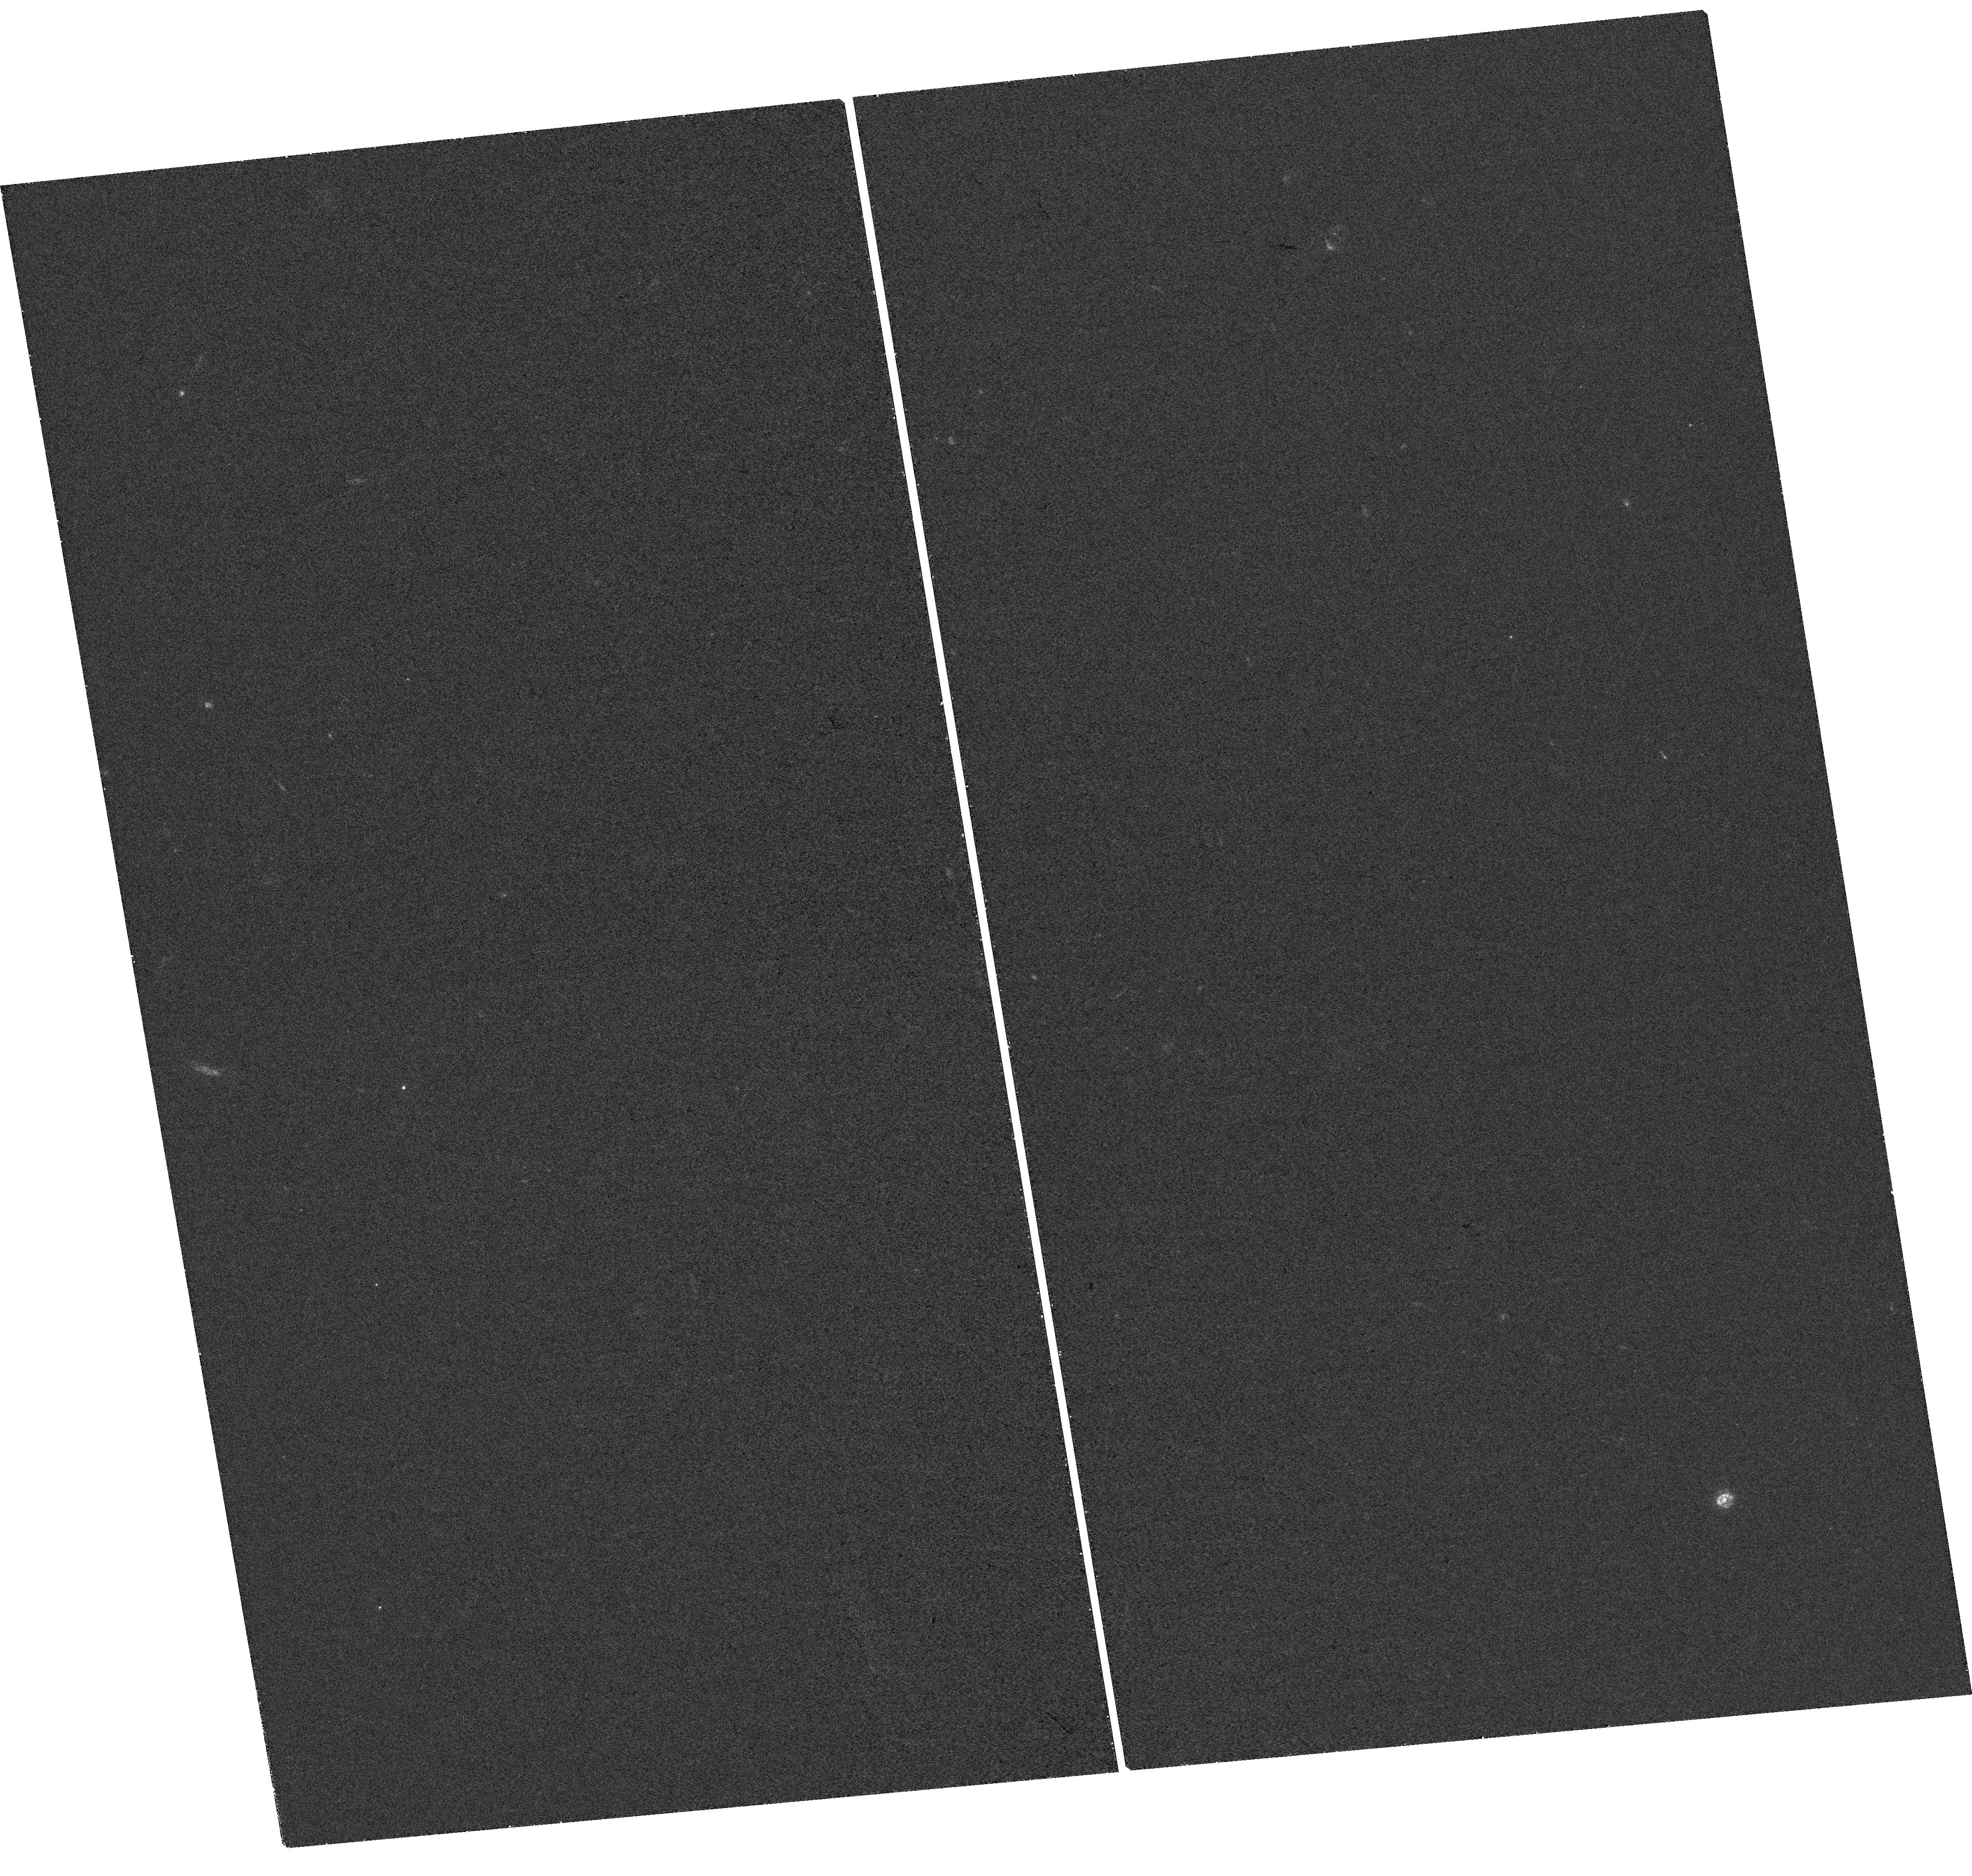
Target: J0126-0839. Instrument: WFC3/UVIS. Filter: F300X. Exposure: 34 min. Observation ID: hst_15988_01_wfc3_uvis_f300x_ie6y01

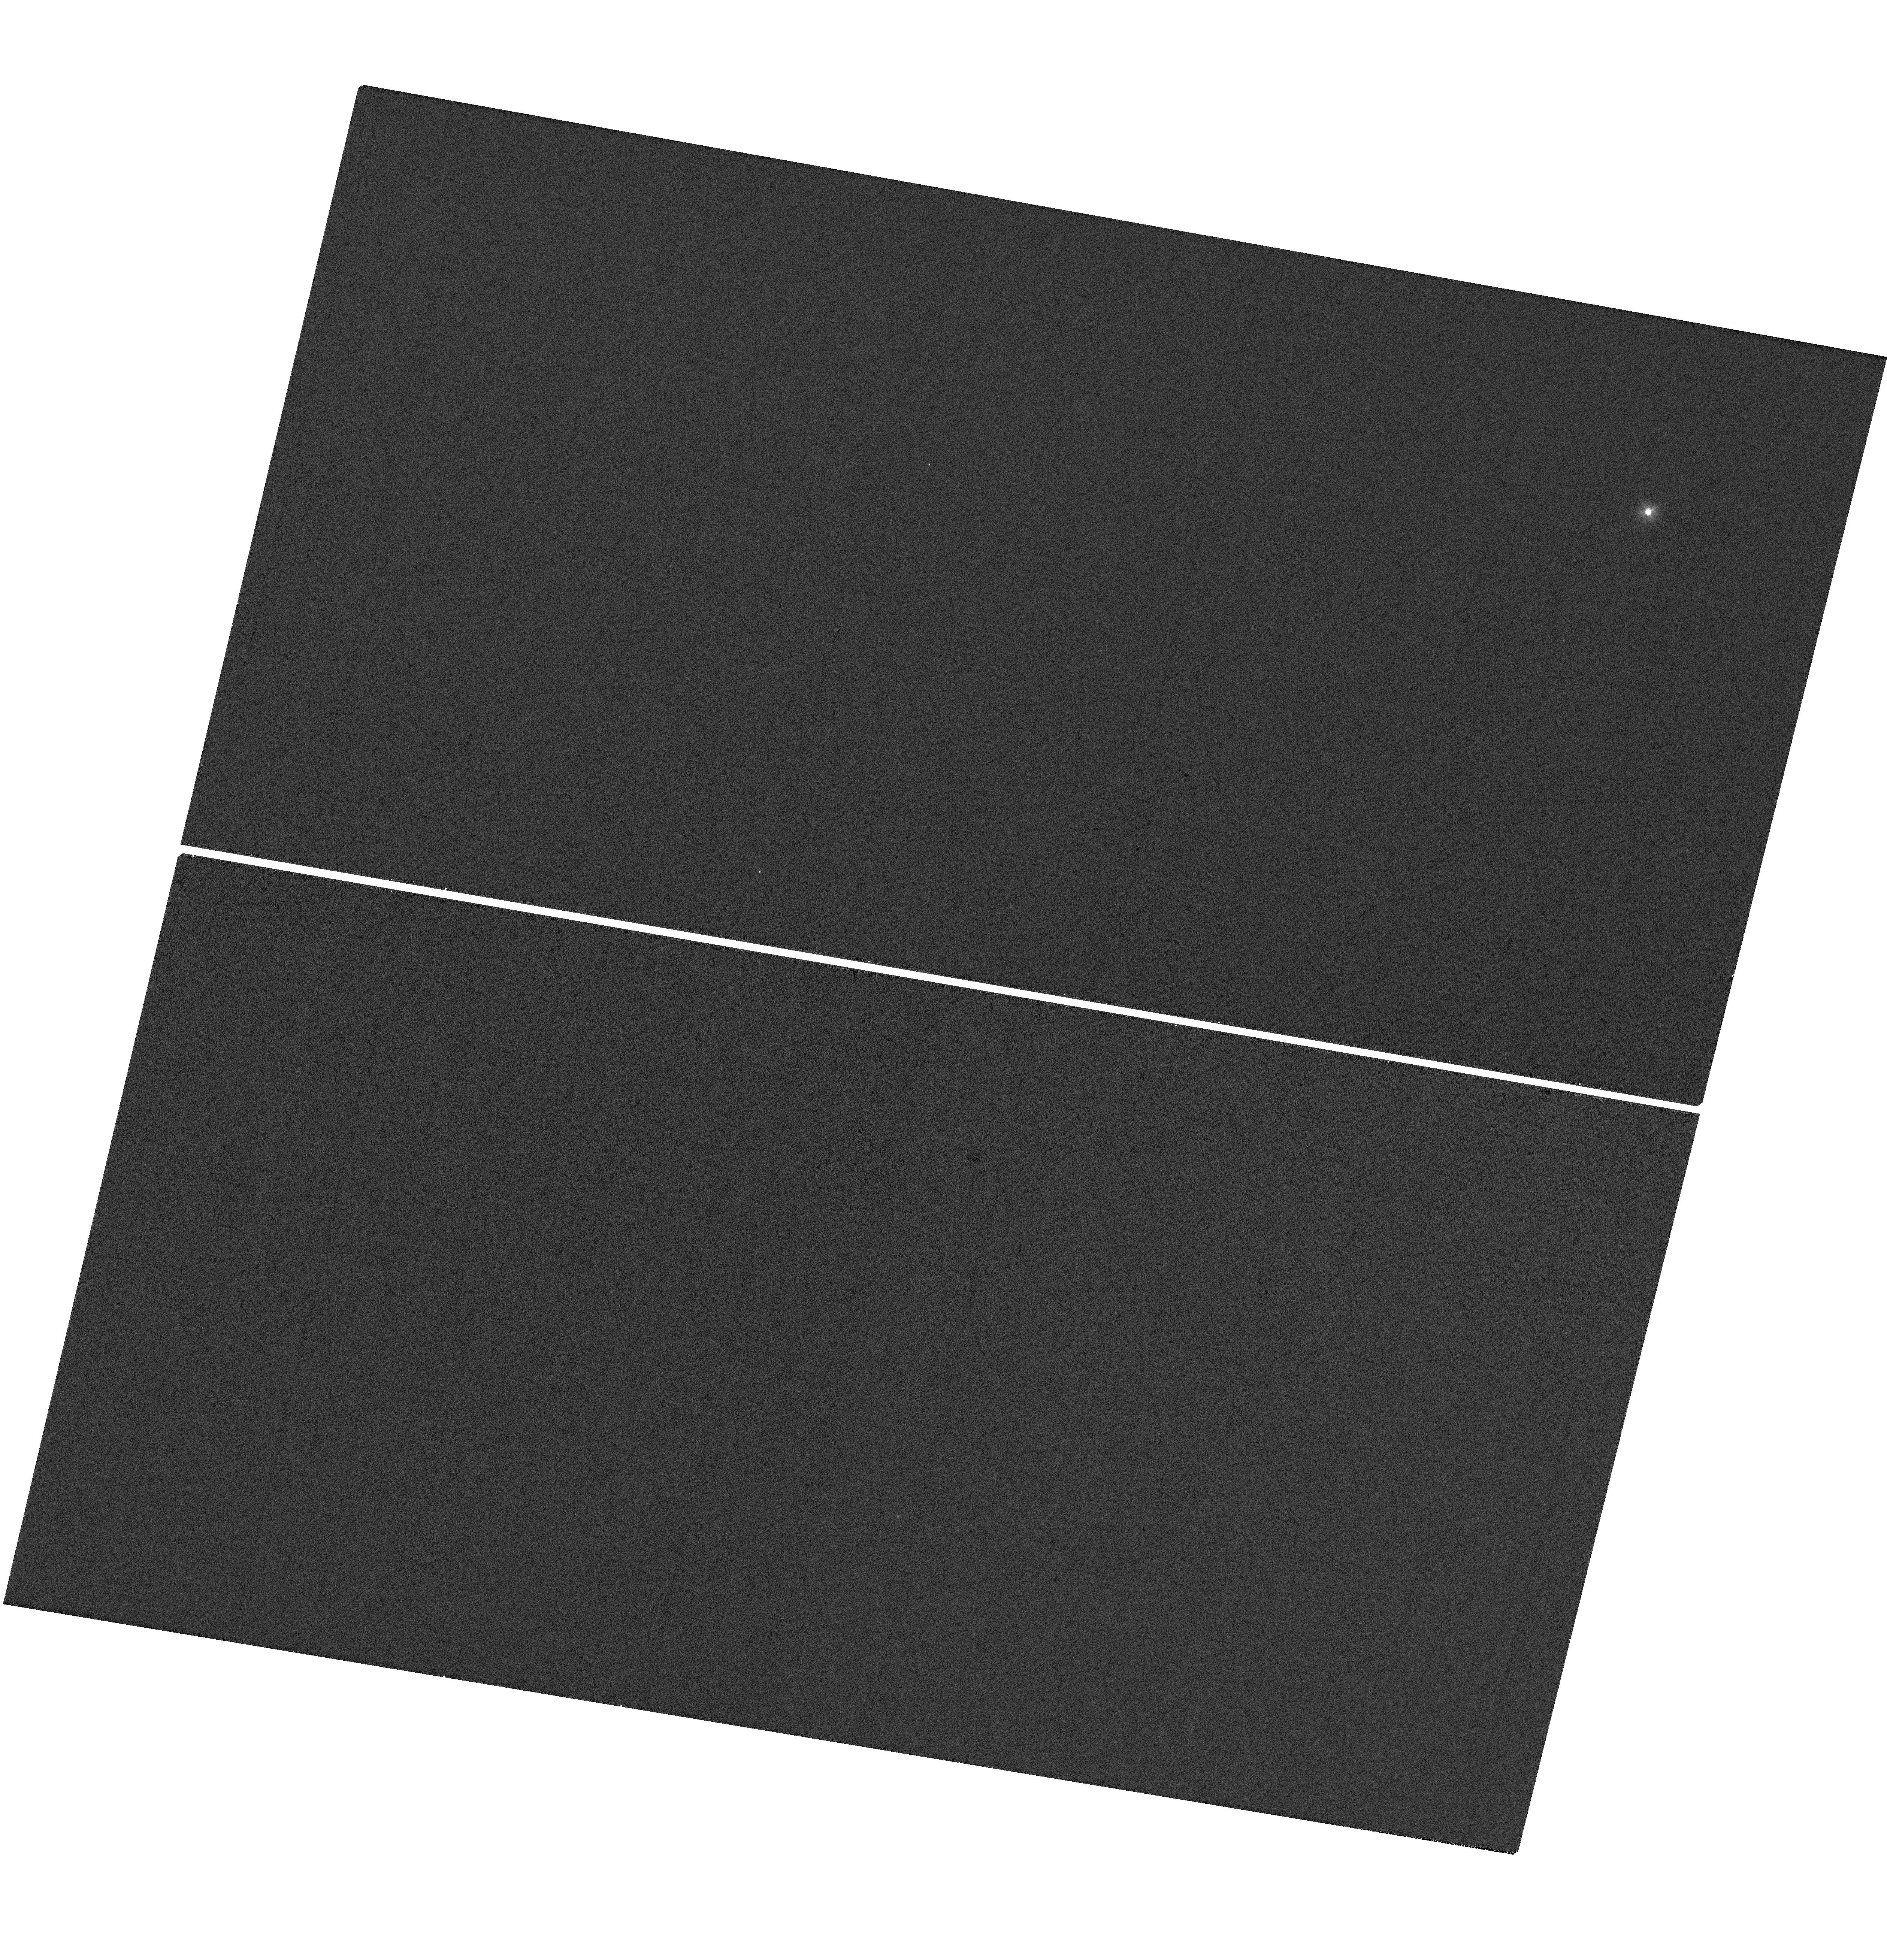
Target: GSC-02581-02323. Instrument: WFC3/UVIS. Filter: F300X. Exposure: 2 min. Observation ID: hst_15988_54_wfc3_uvis_f300x_ie6y54

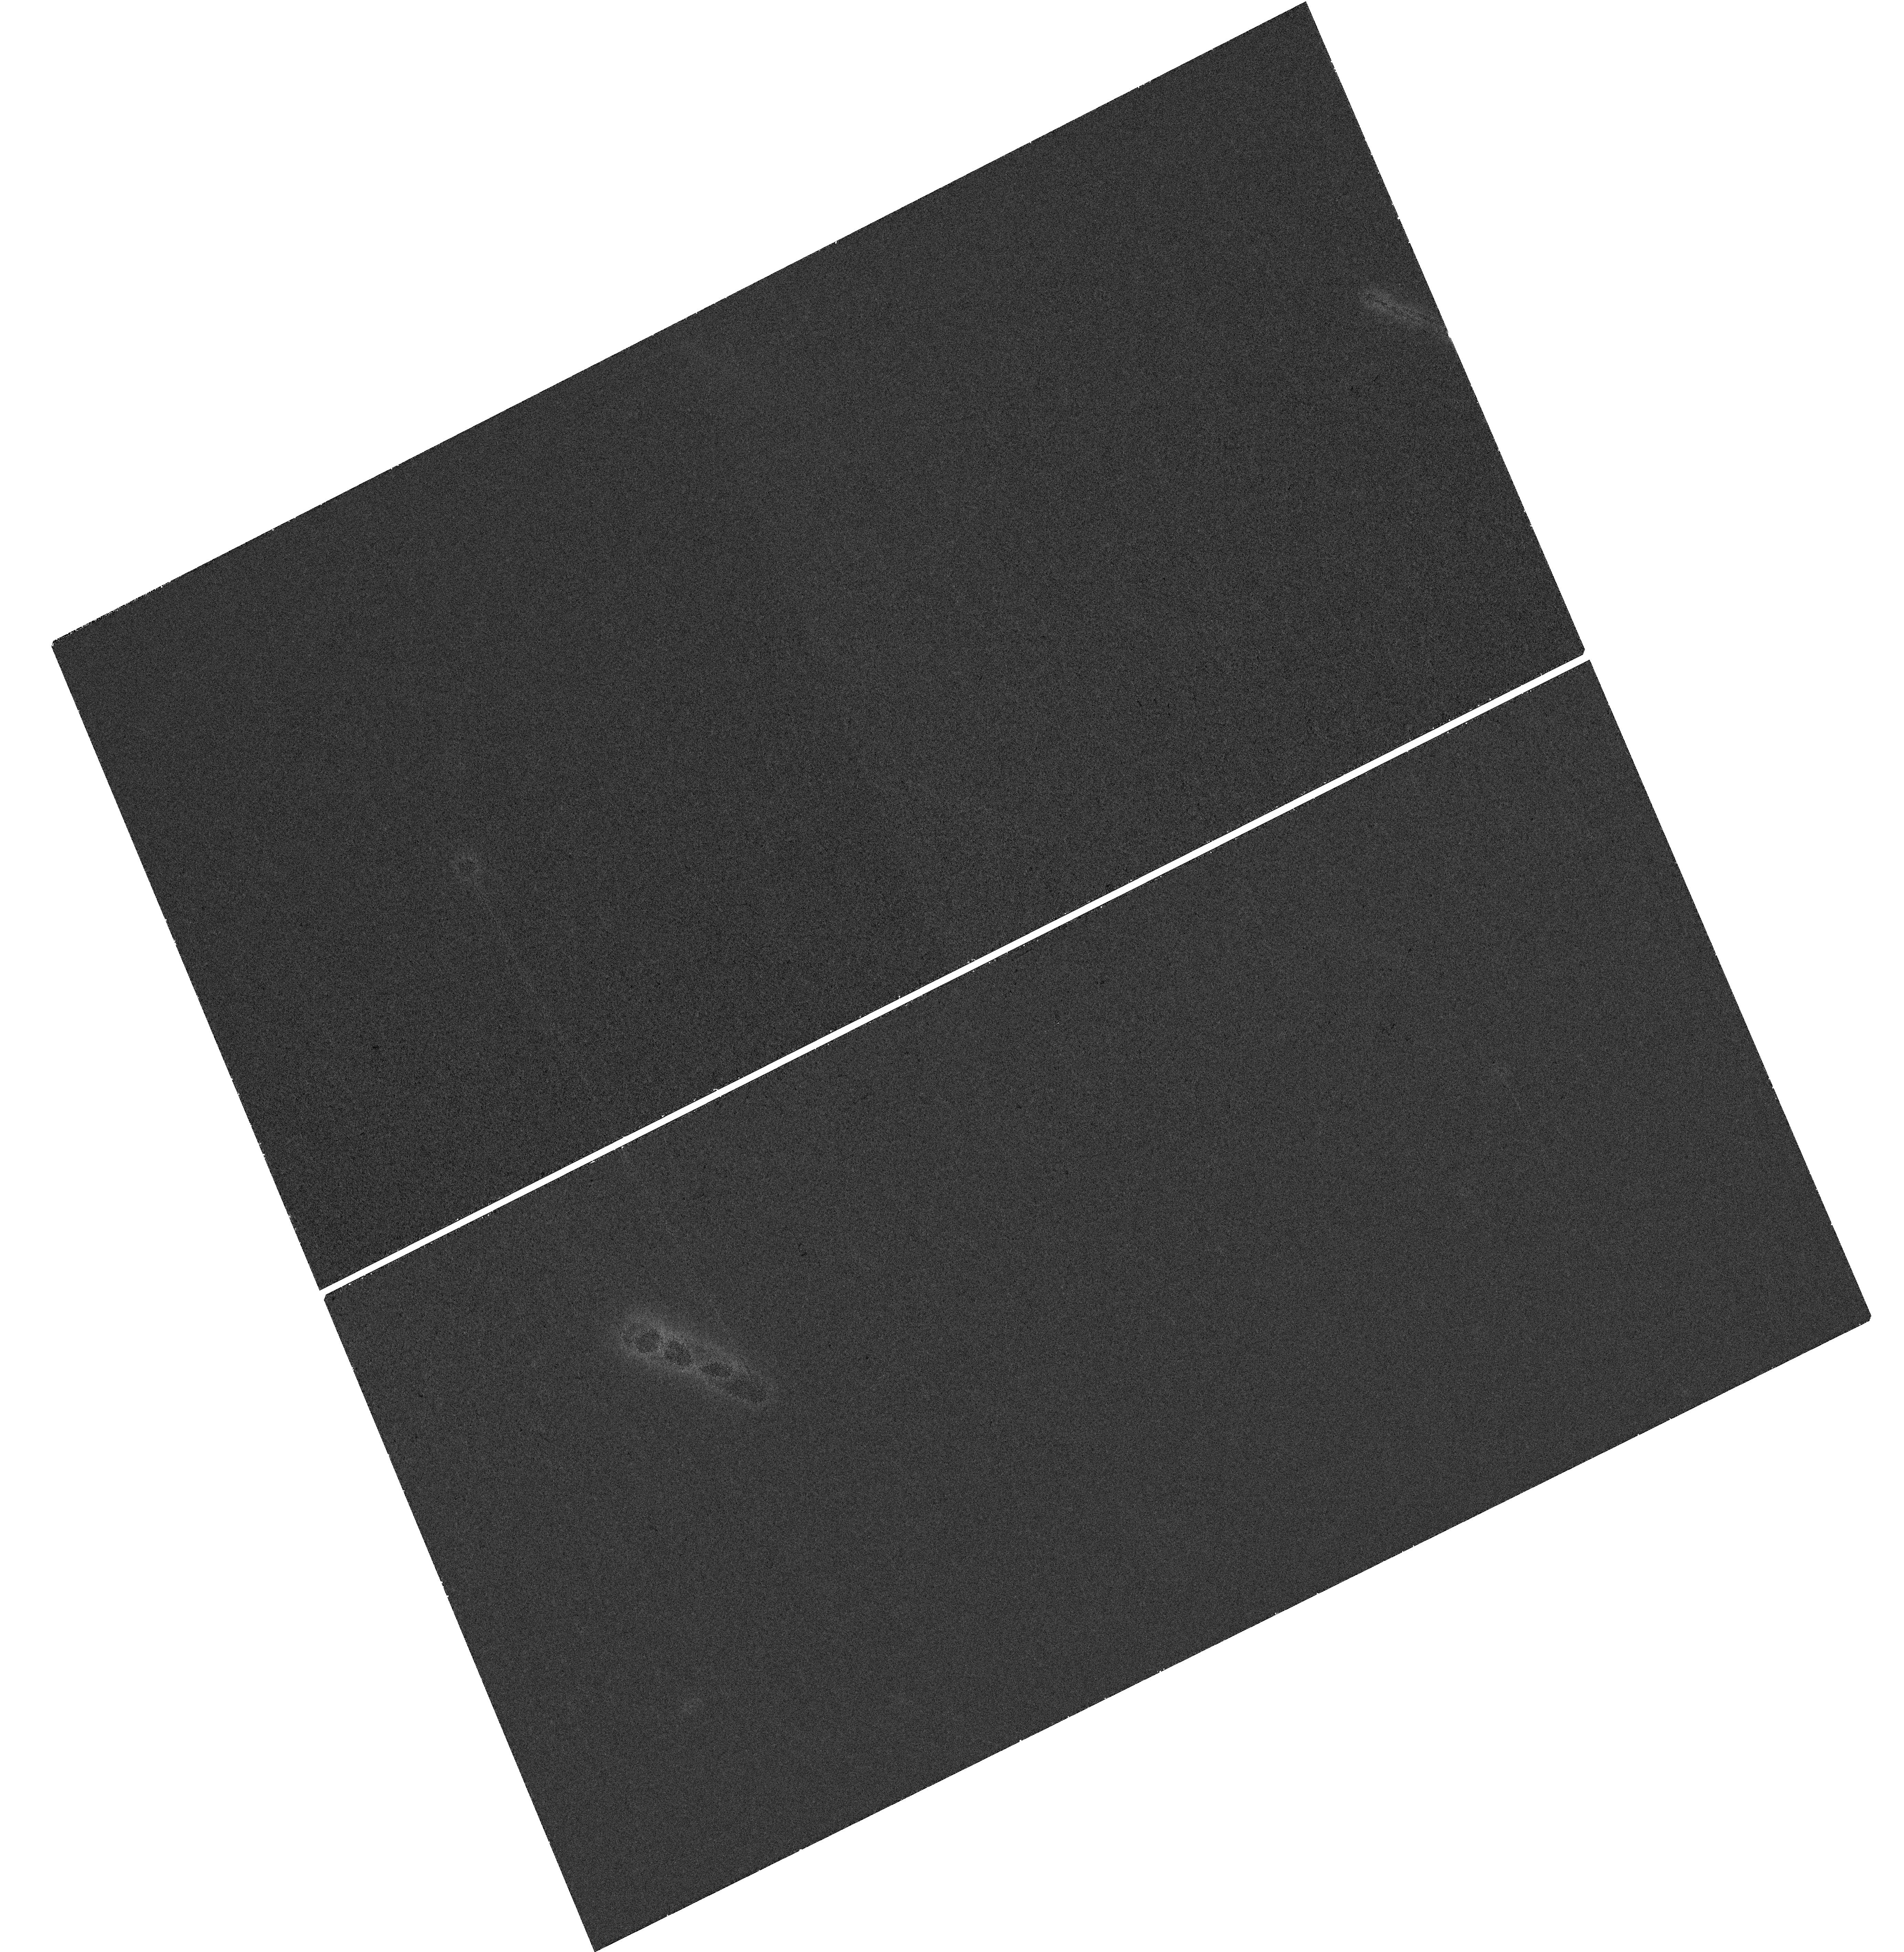
Target: J1011+5442. Instrument: WFC3/UVIS. Filter: F300X. Exposure: 41 min. Observation ID: hst_15988_02_wfc3_uvis_f300x_ie6y02

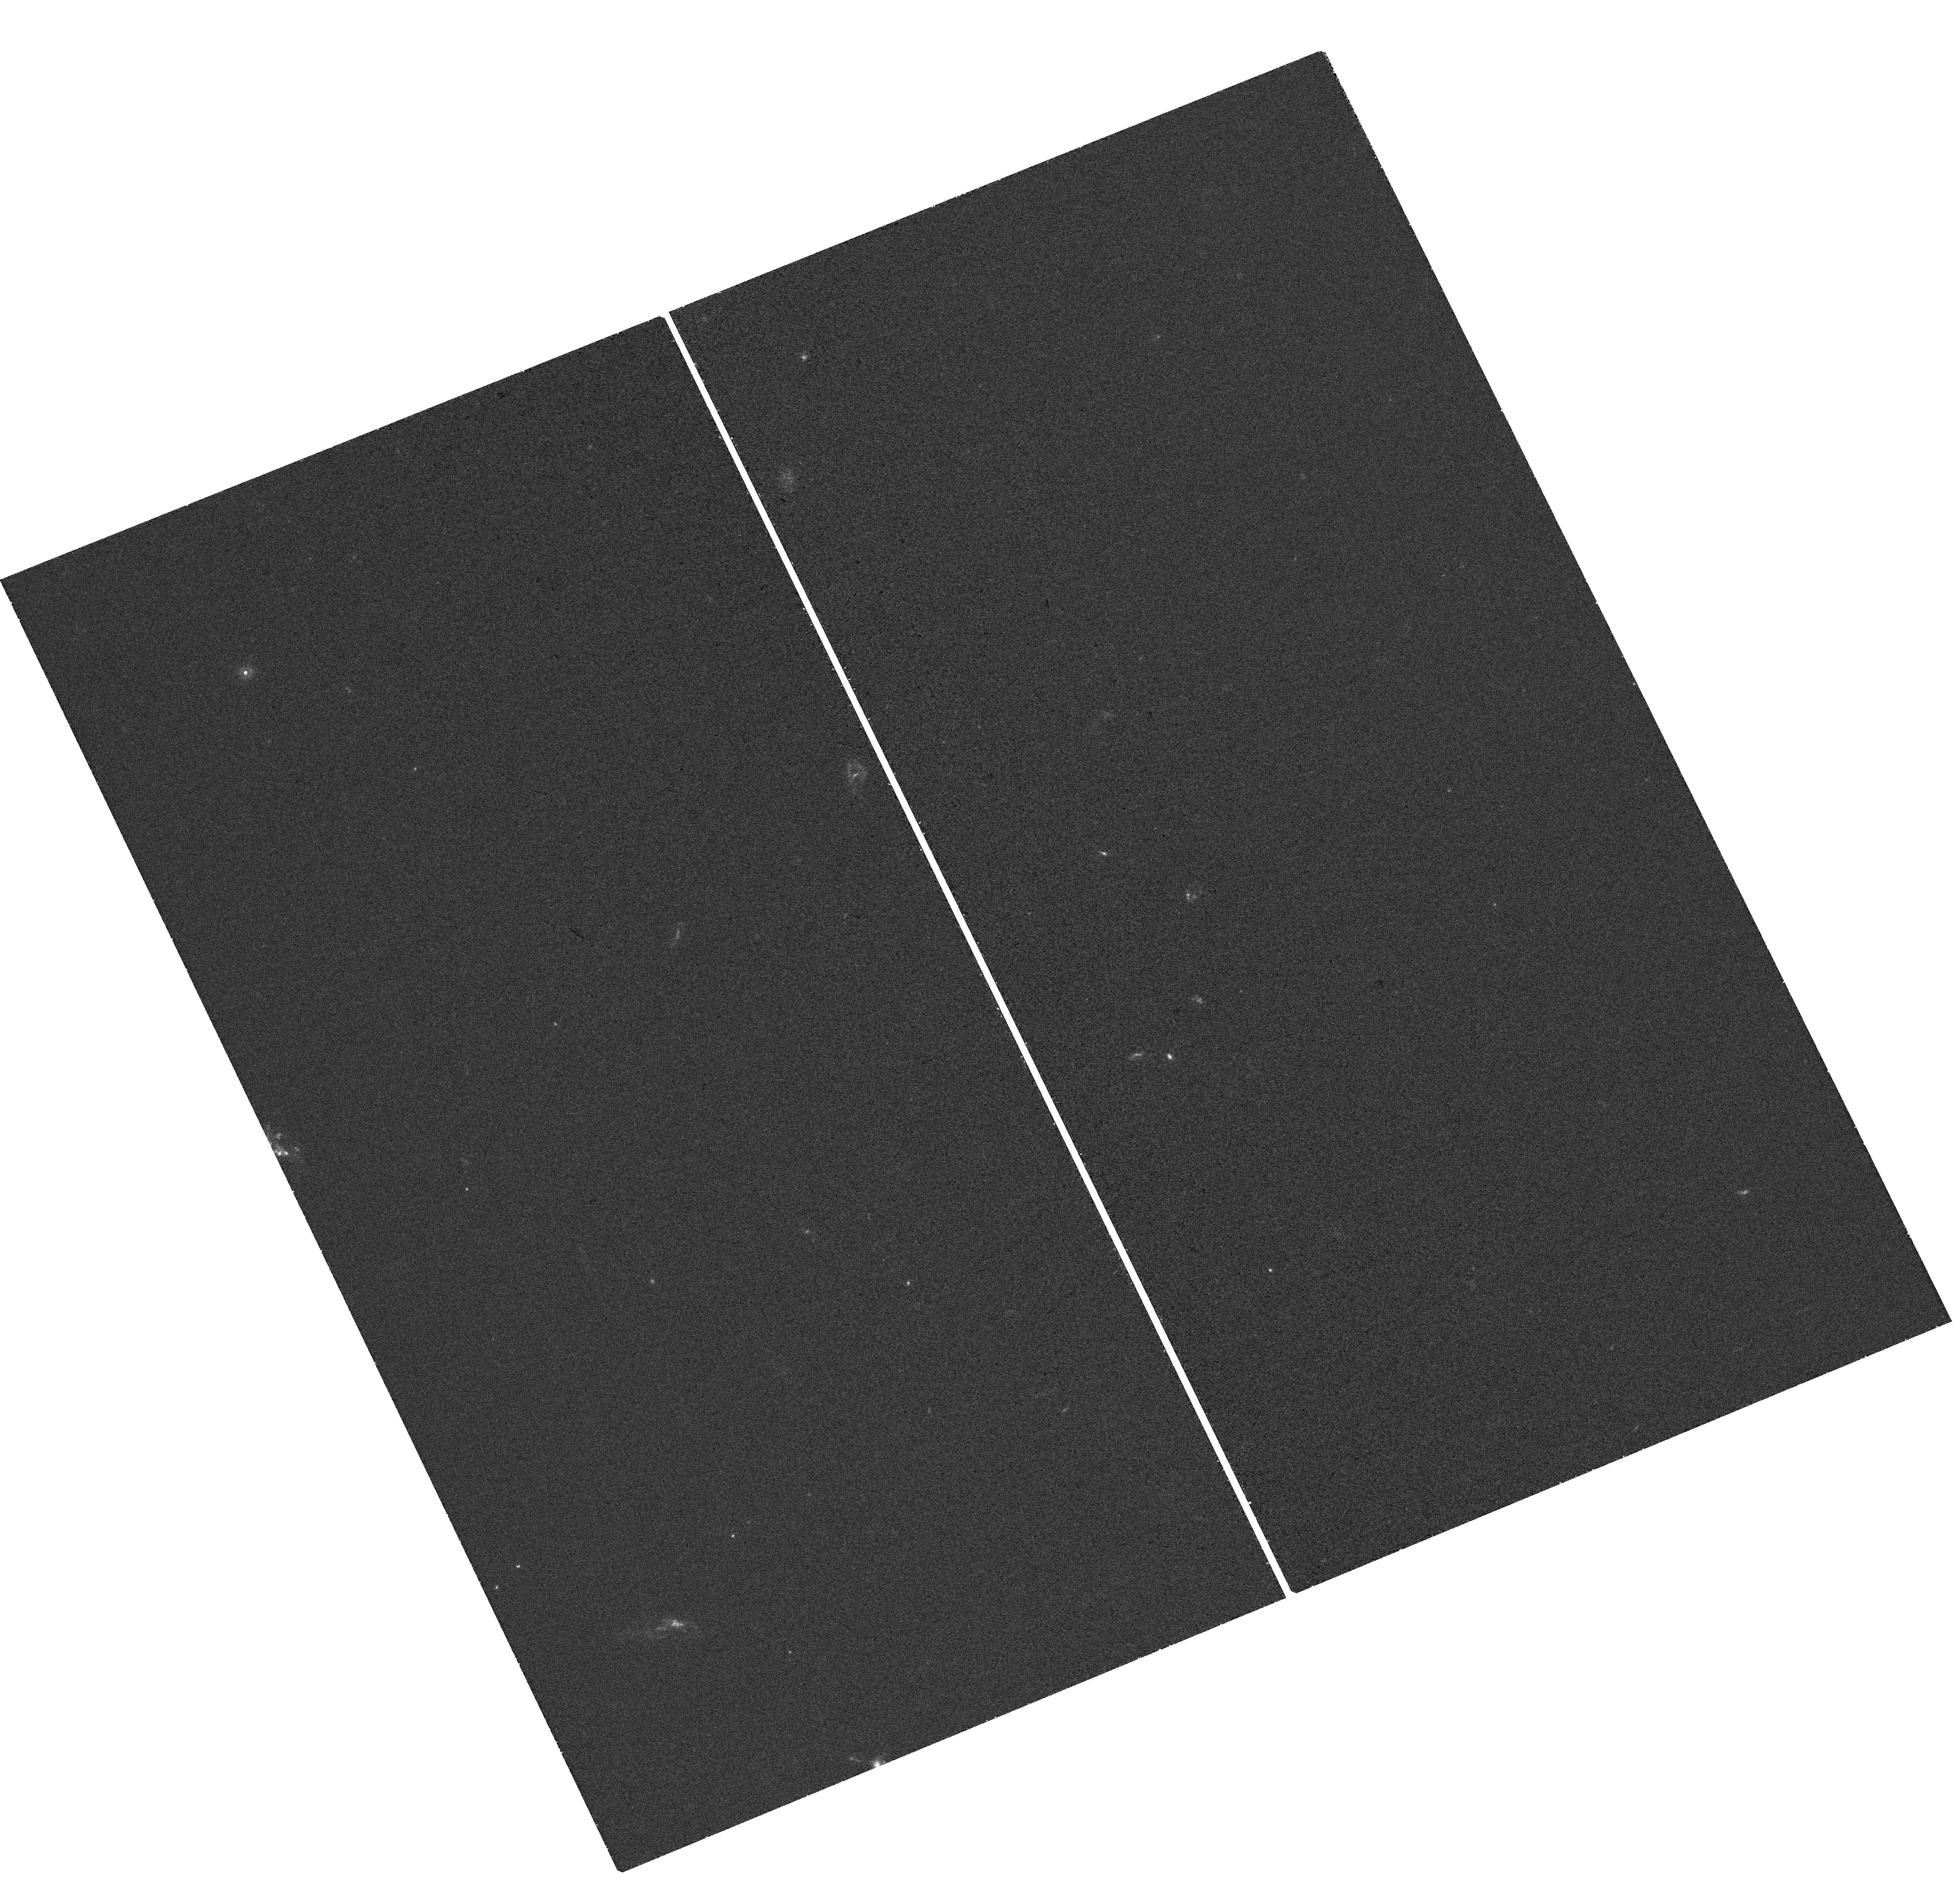
Target: J2336+0017. Instrument: WFC3/UVIS. Filter: F300X. Exposure: 38 min. Observation ID: hst_15988_03_wfc3_uvis_f300x_ie6y03

Unveiling the Quiescent Accretion State of AGN with Fading Changing-Look Quasars (PI: Ruan, John)

We propose for joint Chandra X-ray and HST UV imaging of three fading changing-look quasars, which have each faded to Eddington ratios of ~10^-3.5 over the past ~10 years. We aim to follow their UV-to-X-ray spectral evolution (through alpha_ox) as they transition into a quiescent accretion state that is expected below Eddington ratios of <10^-4. These are the first observations that can directly follow individual AGN to quiescence, and enables a new test of the AGN/X-ray binary analogy.